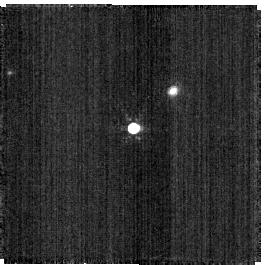
Target: C26202
Instrument: NIRISS
Filter: F480M
Exposure: 2 min
Observation ID: jw06606-o028_t005_niriss_clearp-f480m-sub256

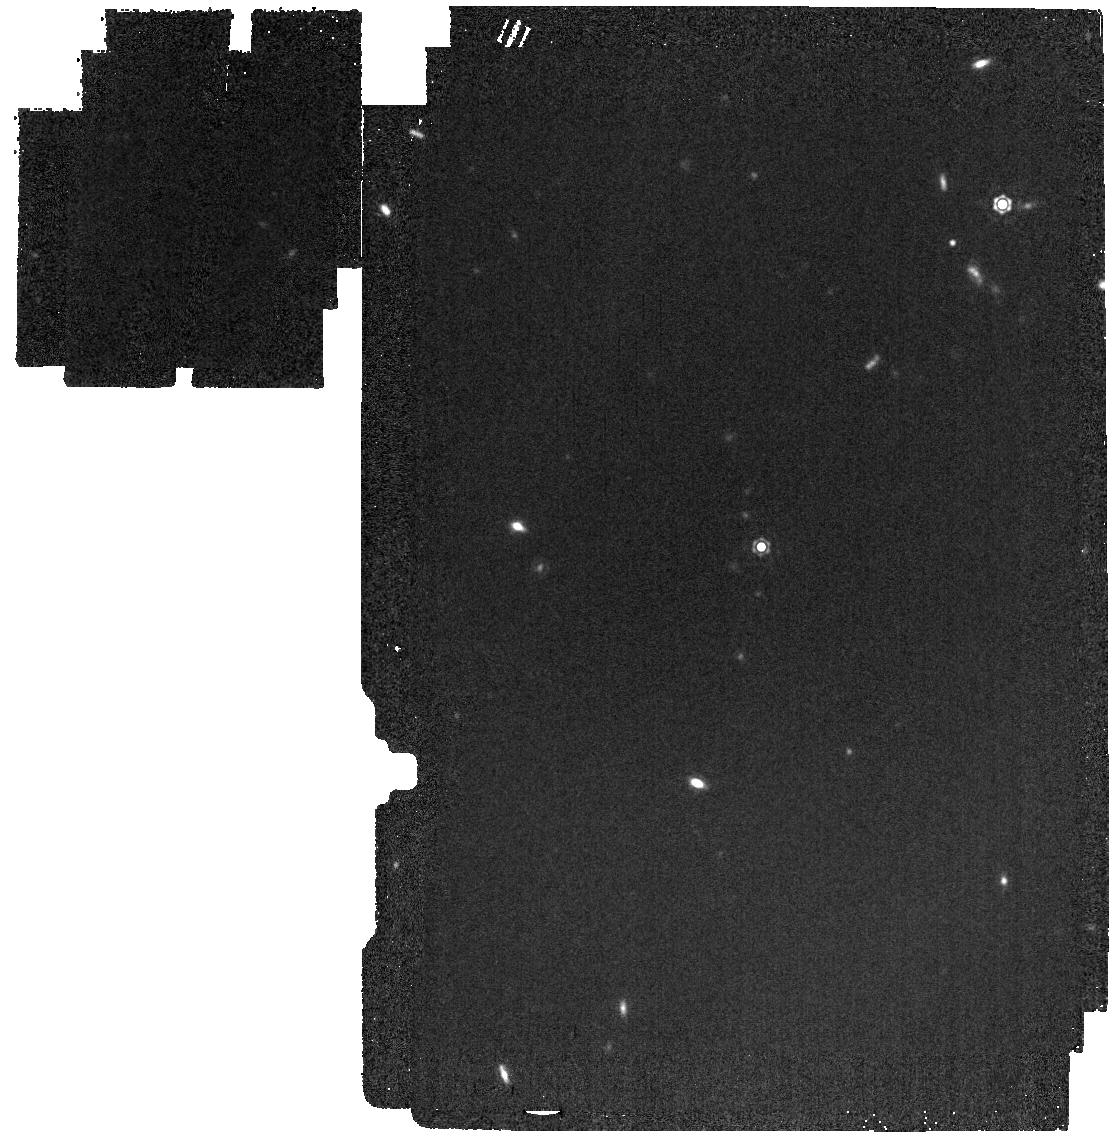
Target: P330-E
Instrument: MIRI
Filter: F1500W
Exposure: 2 min
Observation ID: jw06606-o037_t001_miri_f1500w

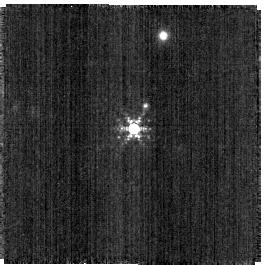
Target: SNAP-2
Instrument: NIRISS
Filter: F380M
Exposure: 2 min
Observation ID: jw06606-o027_t004_niriss_clearp-f380m-sub256

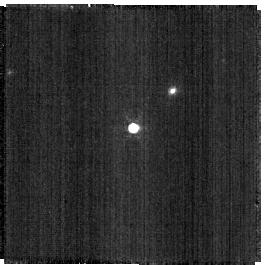
Target: C26202
Instrument: NIRISS
Filter: F430M
Exposure: 1 min
Observation ID: jw06606-o028_t005_niriss_clearp-f430m-sub256

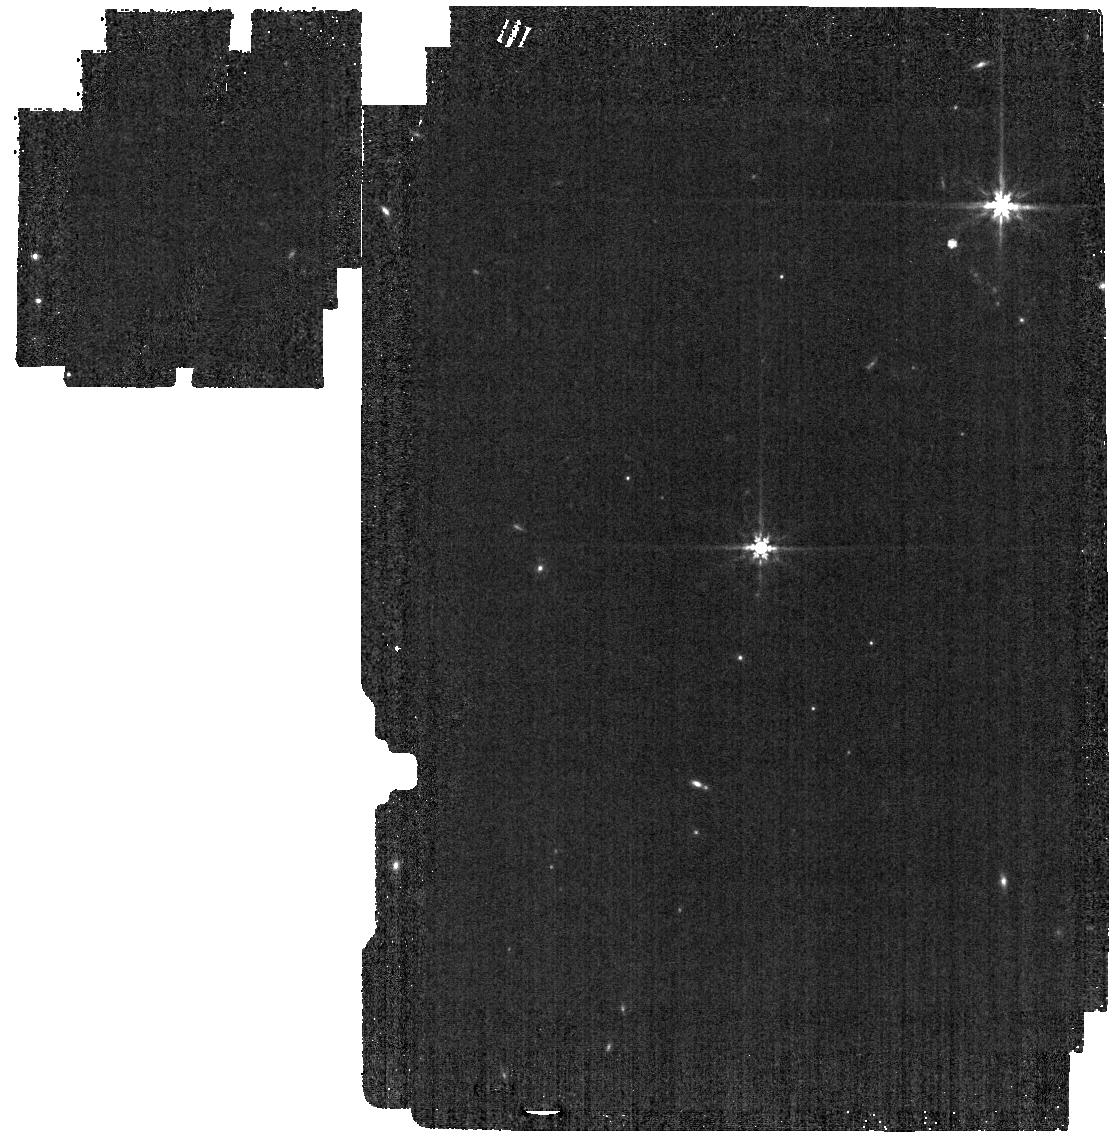
Target: P330-E
Instrument: MIRI
Filter: F770W
Exposure: 1 min
Observation ID: jw06606-o037_t001_miri_f770w

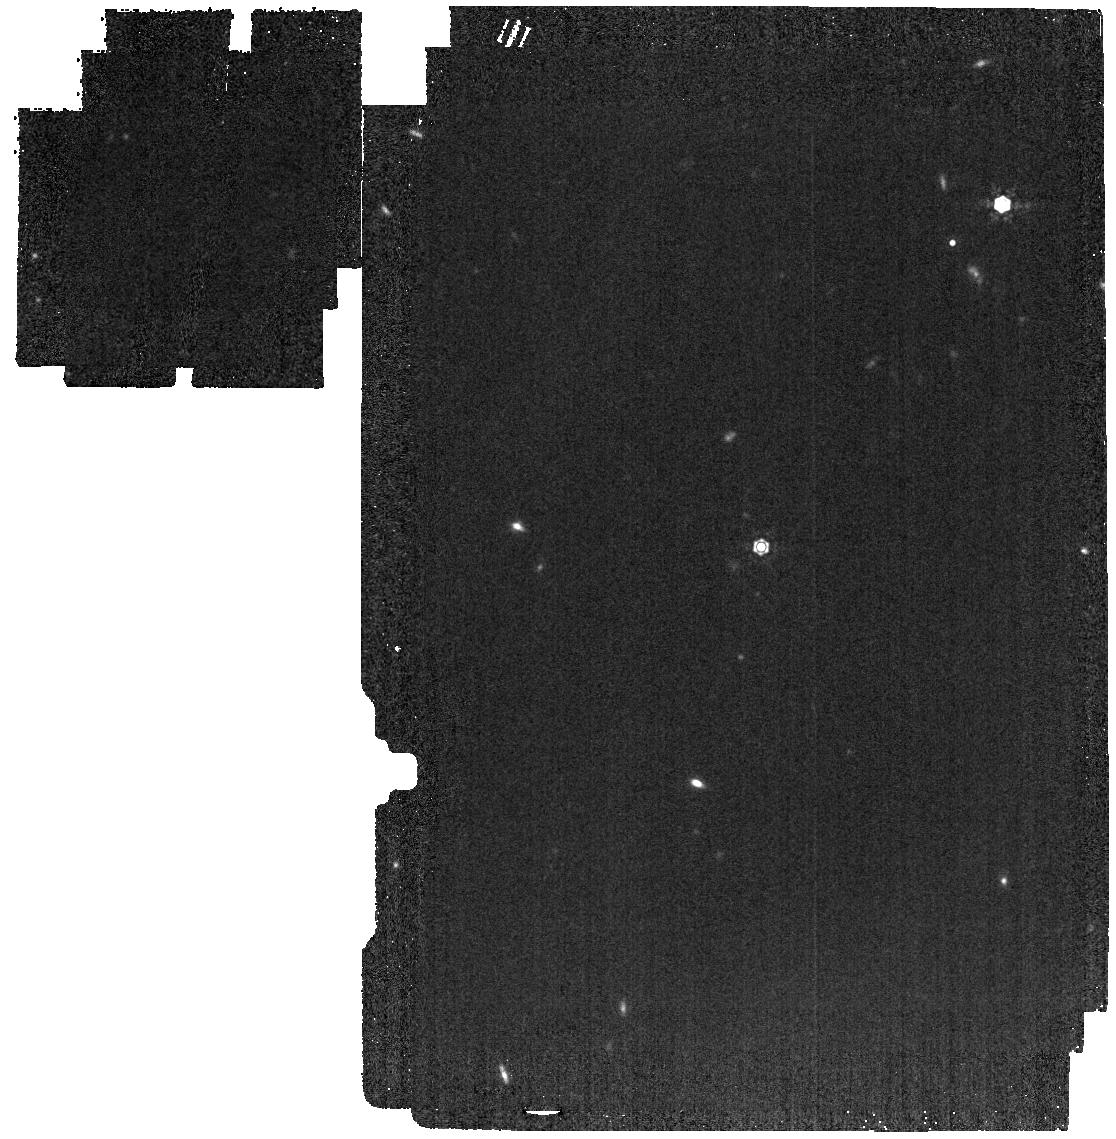
Target: P330-E
Instrument: MIRI
Filter: F1280W
Exposure: 2 min
Observation ID: jw06606-o037_t001_miri_f1280w

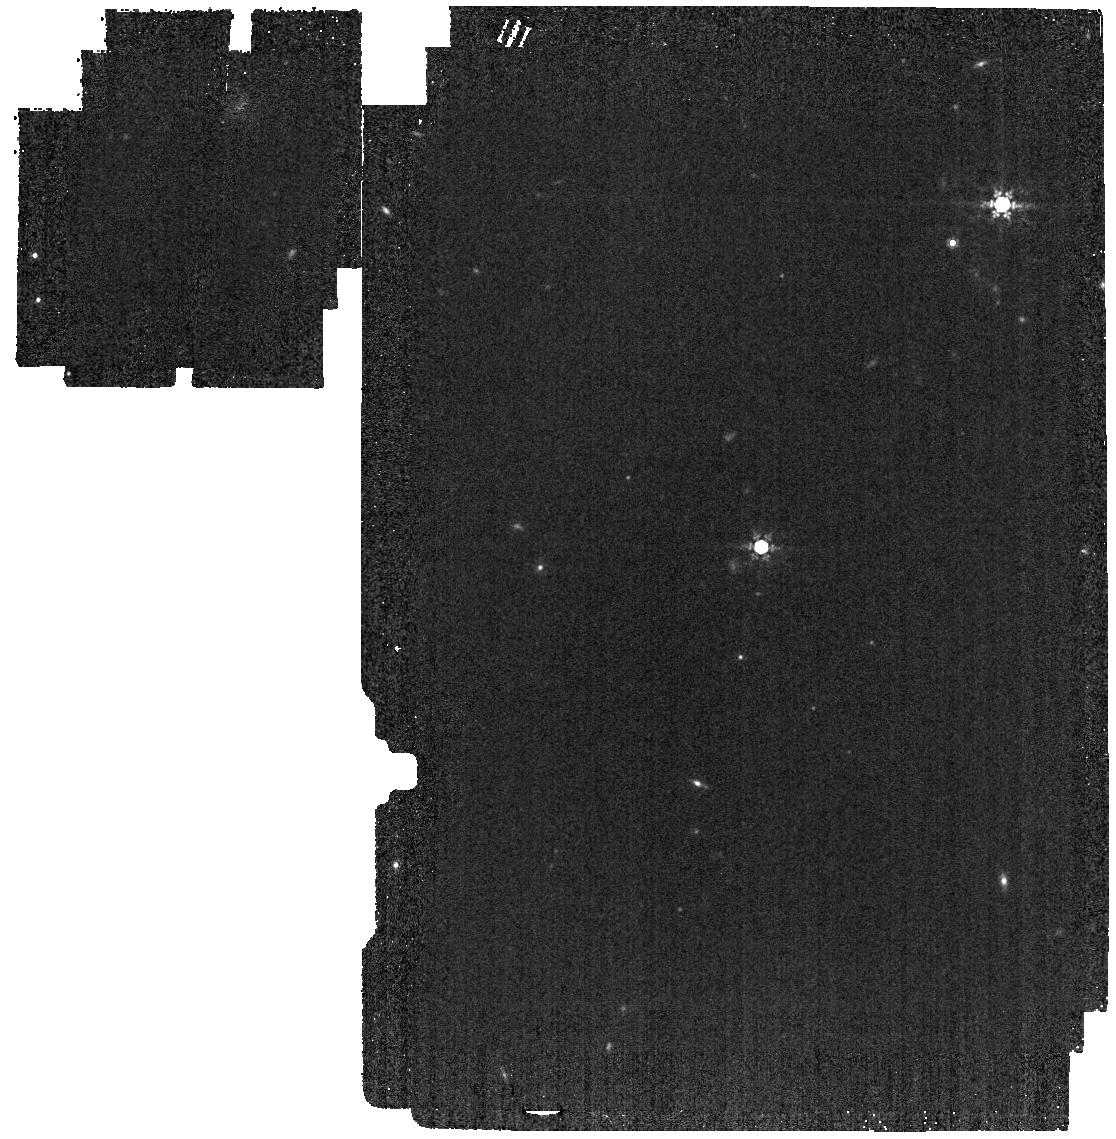
Target: P330-E
Instrument: MIRI
Filter: F1000W
Exposure: 2 min
Observation ID: jw06606-o037_t001_miri_f1000w

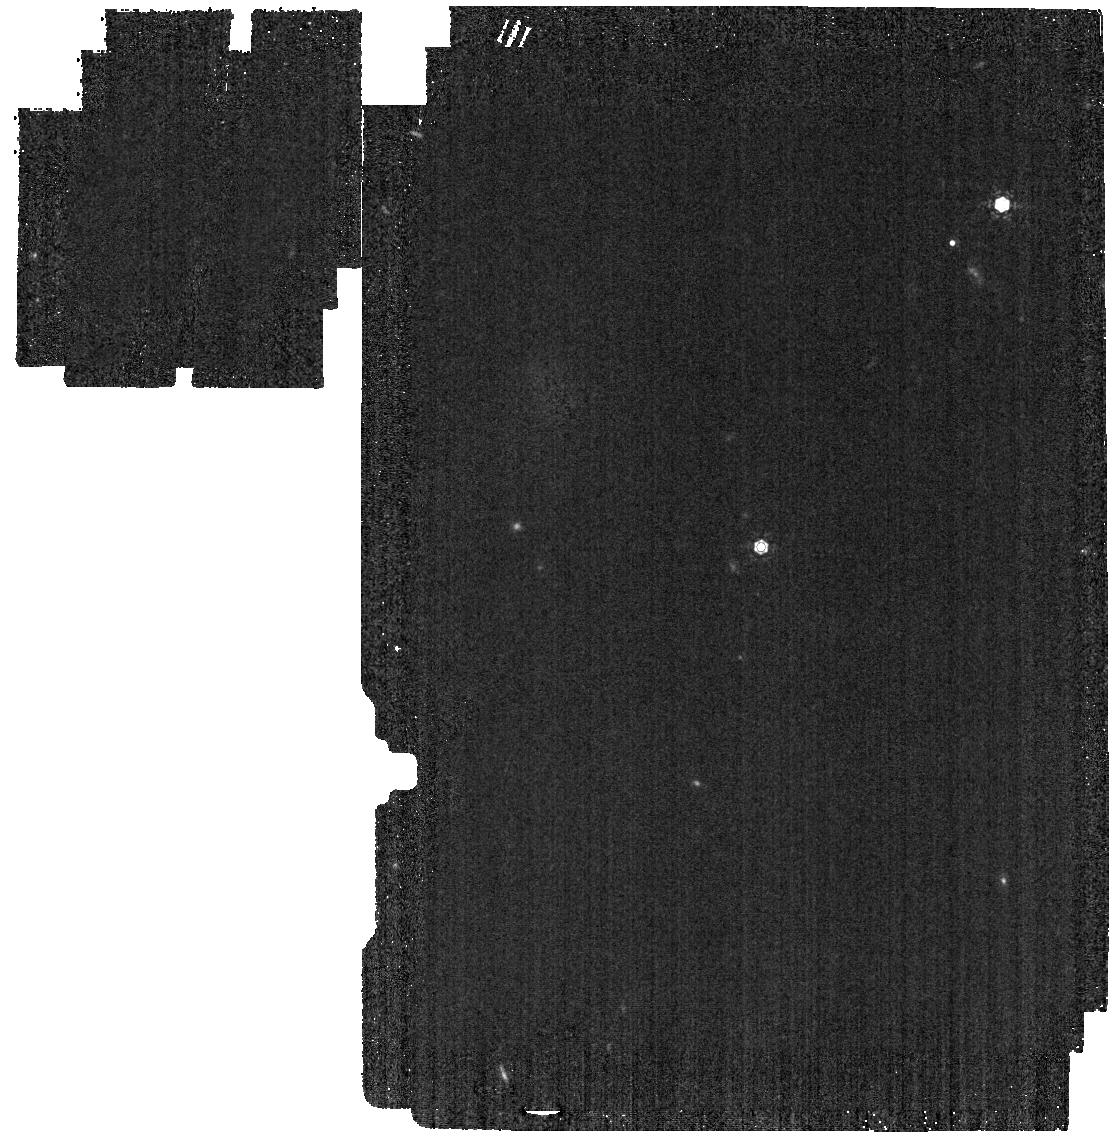
Target: P330-E
Instrument: MIRI
Filter: F1130W
Exposure: 2 min
Observation ID: jw06606-o037_t001_miri_f1130w

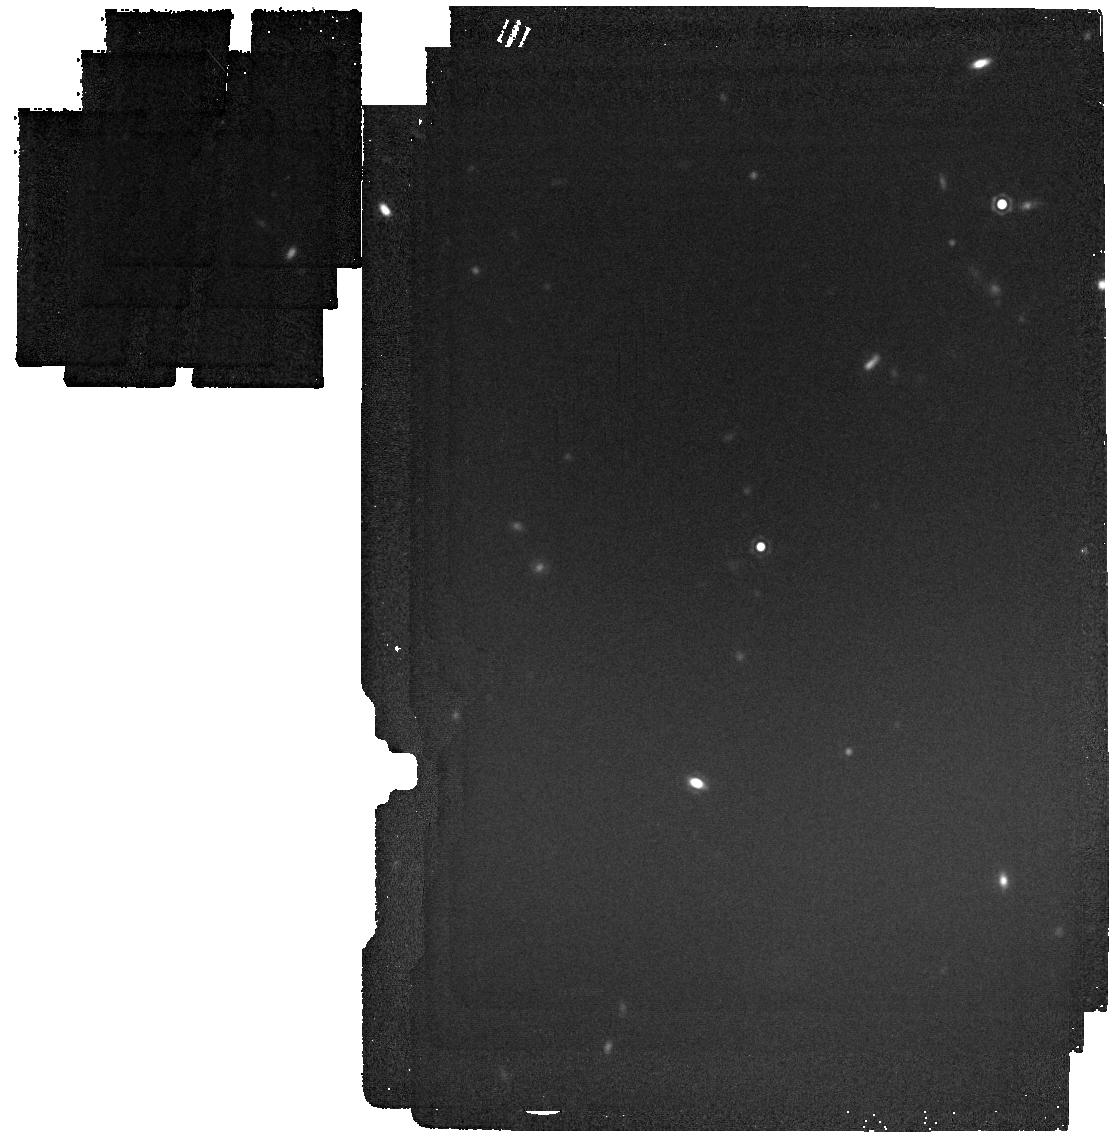
Target: P330-E
Instrument: MIRI
Filter: F1800W
Exposure: 4 min
Observation ID: jw06606-o037_t001_miri_f1800w

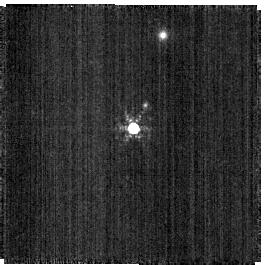
Target: SNAP-2
Instrument: NIRISS
Filter: F430M
Exposure: 2 min
Observation ID: jw06606-o027_t004_niriss_clearp-f430m-sub256

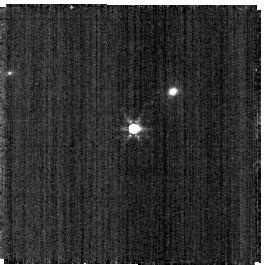
Target: C26202
Instrument: NIRISS
Filter: F380M
Exposure: 1 min
Observation ID: jw06606-o028_t005_niriss_clearp-f380m-sub256

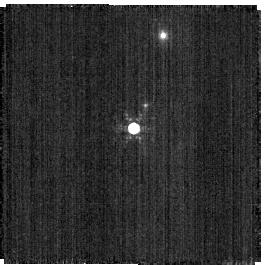
Target: SNAP-2
Instrument: NIRISS
Filter: F480M
Exposure: 2 min
Observation ID: jw06606-o027_t004_niriss_clearp-f480m-sub256

CAL-XCAL-303: Absolute Flux Calibration (Solar Analogs) (PI: Gordon, Karl D.)

This program obtains observations of solar analogs as part of the JWST absolute flux calibration effort. This effort uses all JWST instruments to provide absolute flux calibration for all JWST modes (filters, gratings, etc). The combined nature of this effort is to ensure the highest quality flux calibration internal to and between instruments and to carry out the observations efficiently. This program provides observations of solar analog stars and companion programs provide observations of hot stars and A dwarfs observations. The absolute flux observations will be compared to model predictions of the stars' flux densities to calculate the appropriate calibration factors per instrument mode. This calibration program may change in response to system developments and the final Cycle 3 science program.